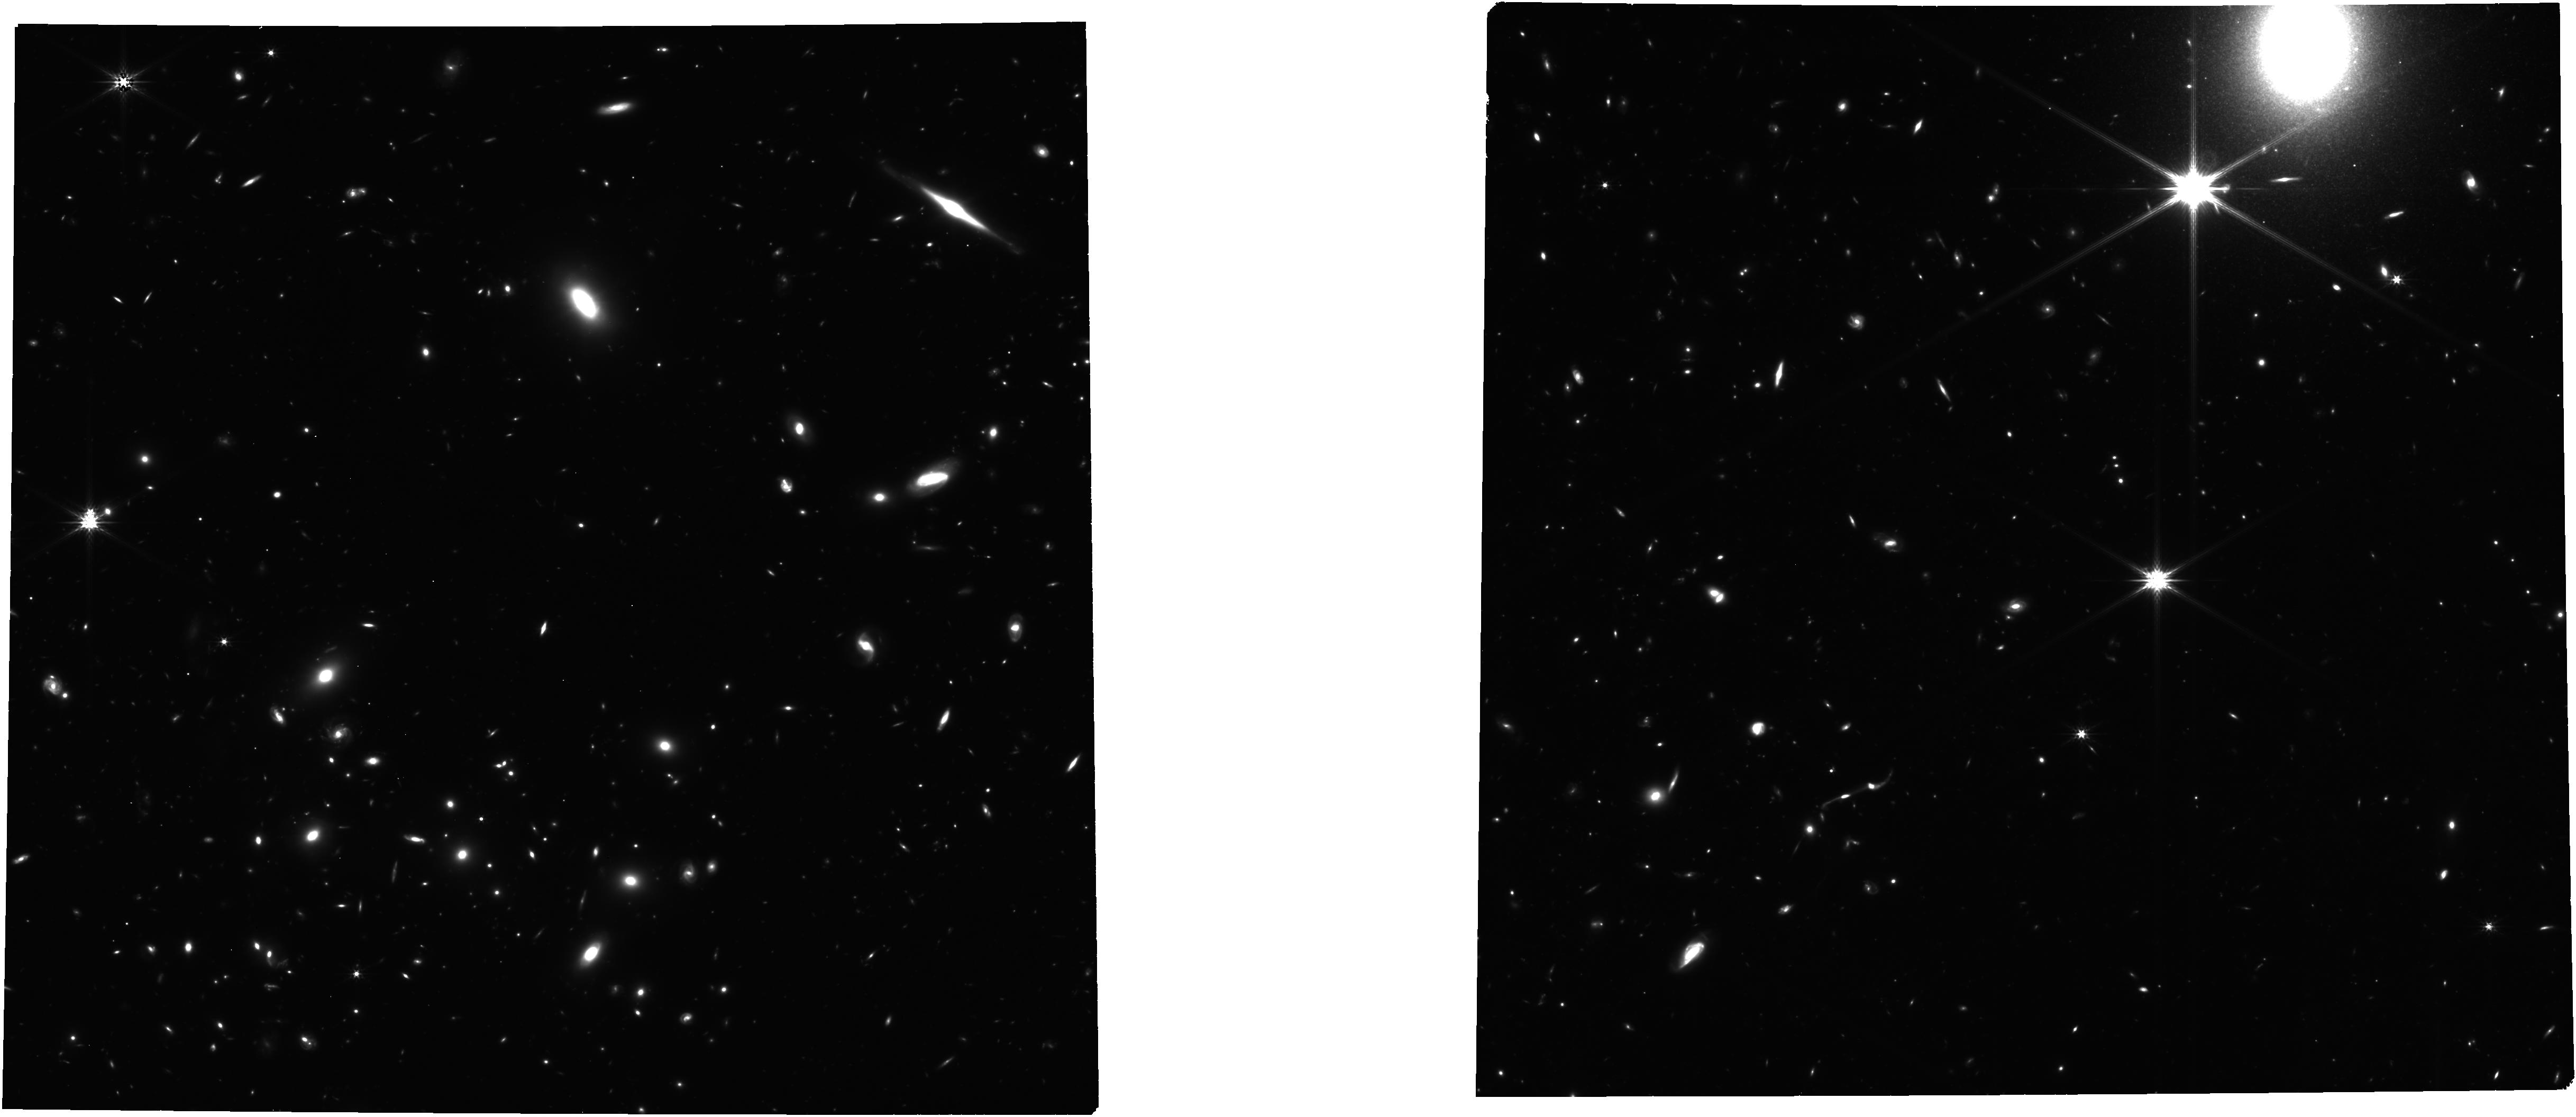
Target: BLUEJAY-MASTER-SOUTH. Instrument: NIRCAM. Filter: F277W. Exposure: 4.6 h. Observation ID: jw01810-o002_t002_nircam_clear-f277w

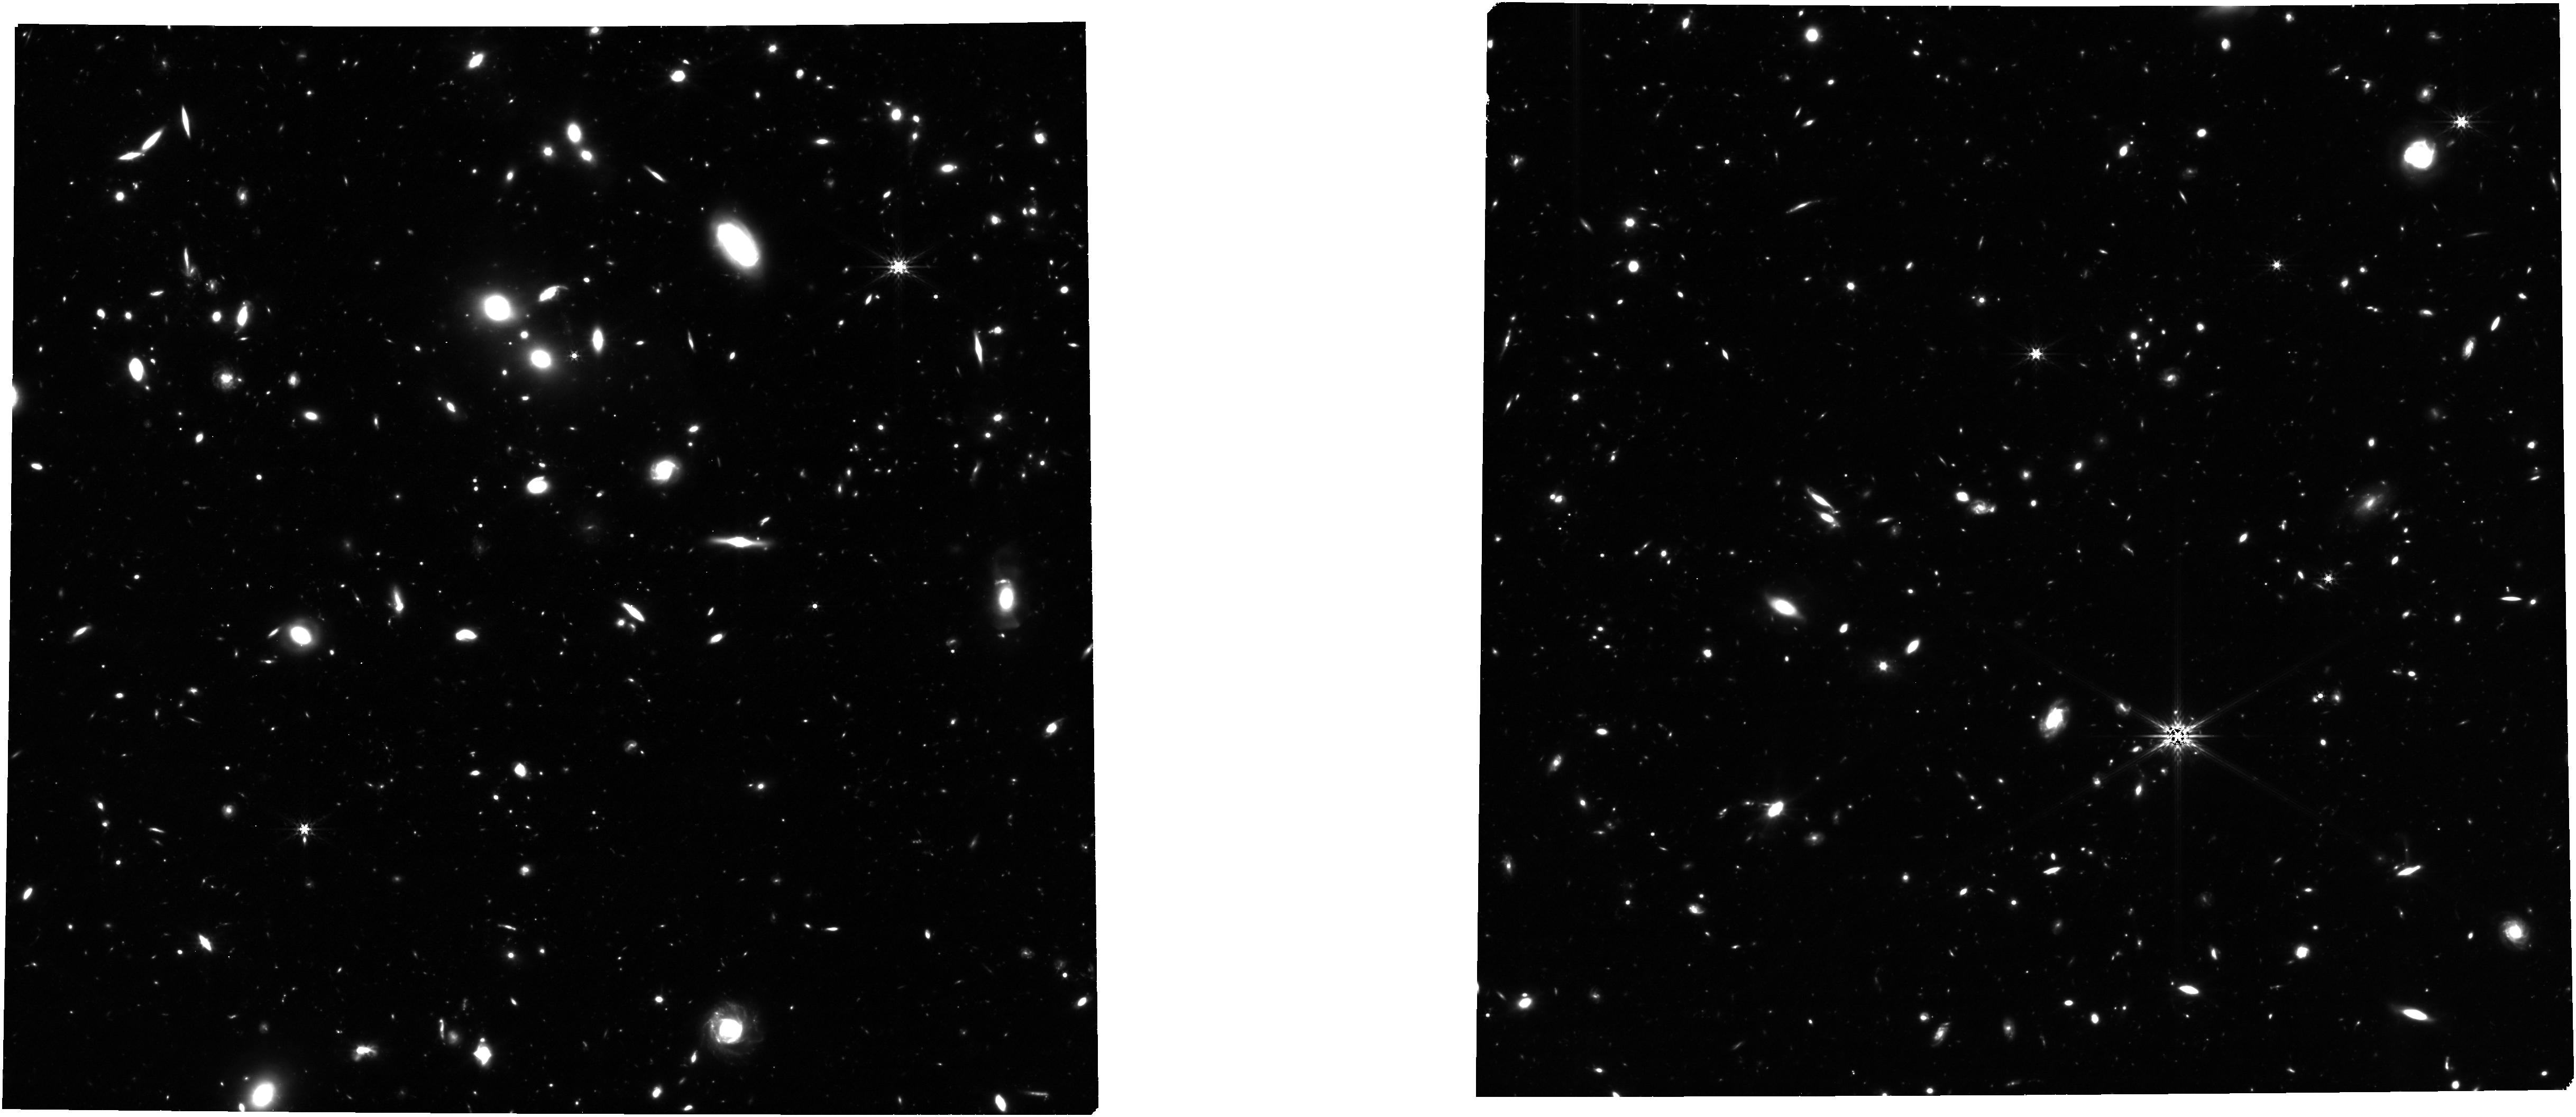
Target: BLUEJAY-MASTER-NORTH. Instrument: NIRCAM. Filter: F356W. Exposure: 6.1 h. Observation ID: jw01810-o001_t001_nircam_clear-f356w

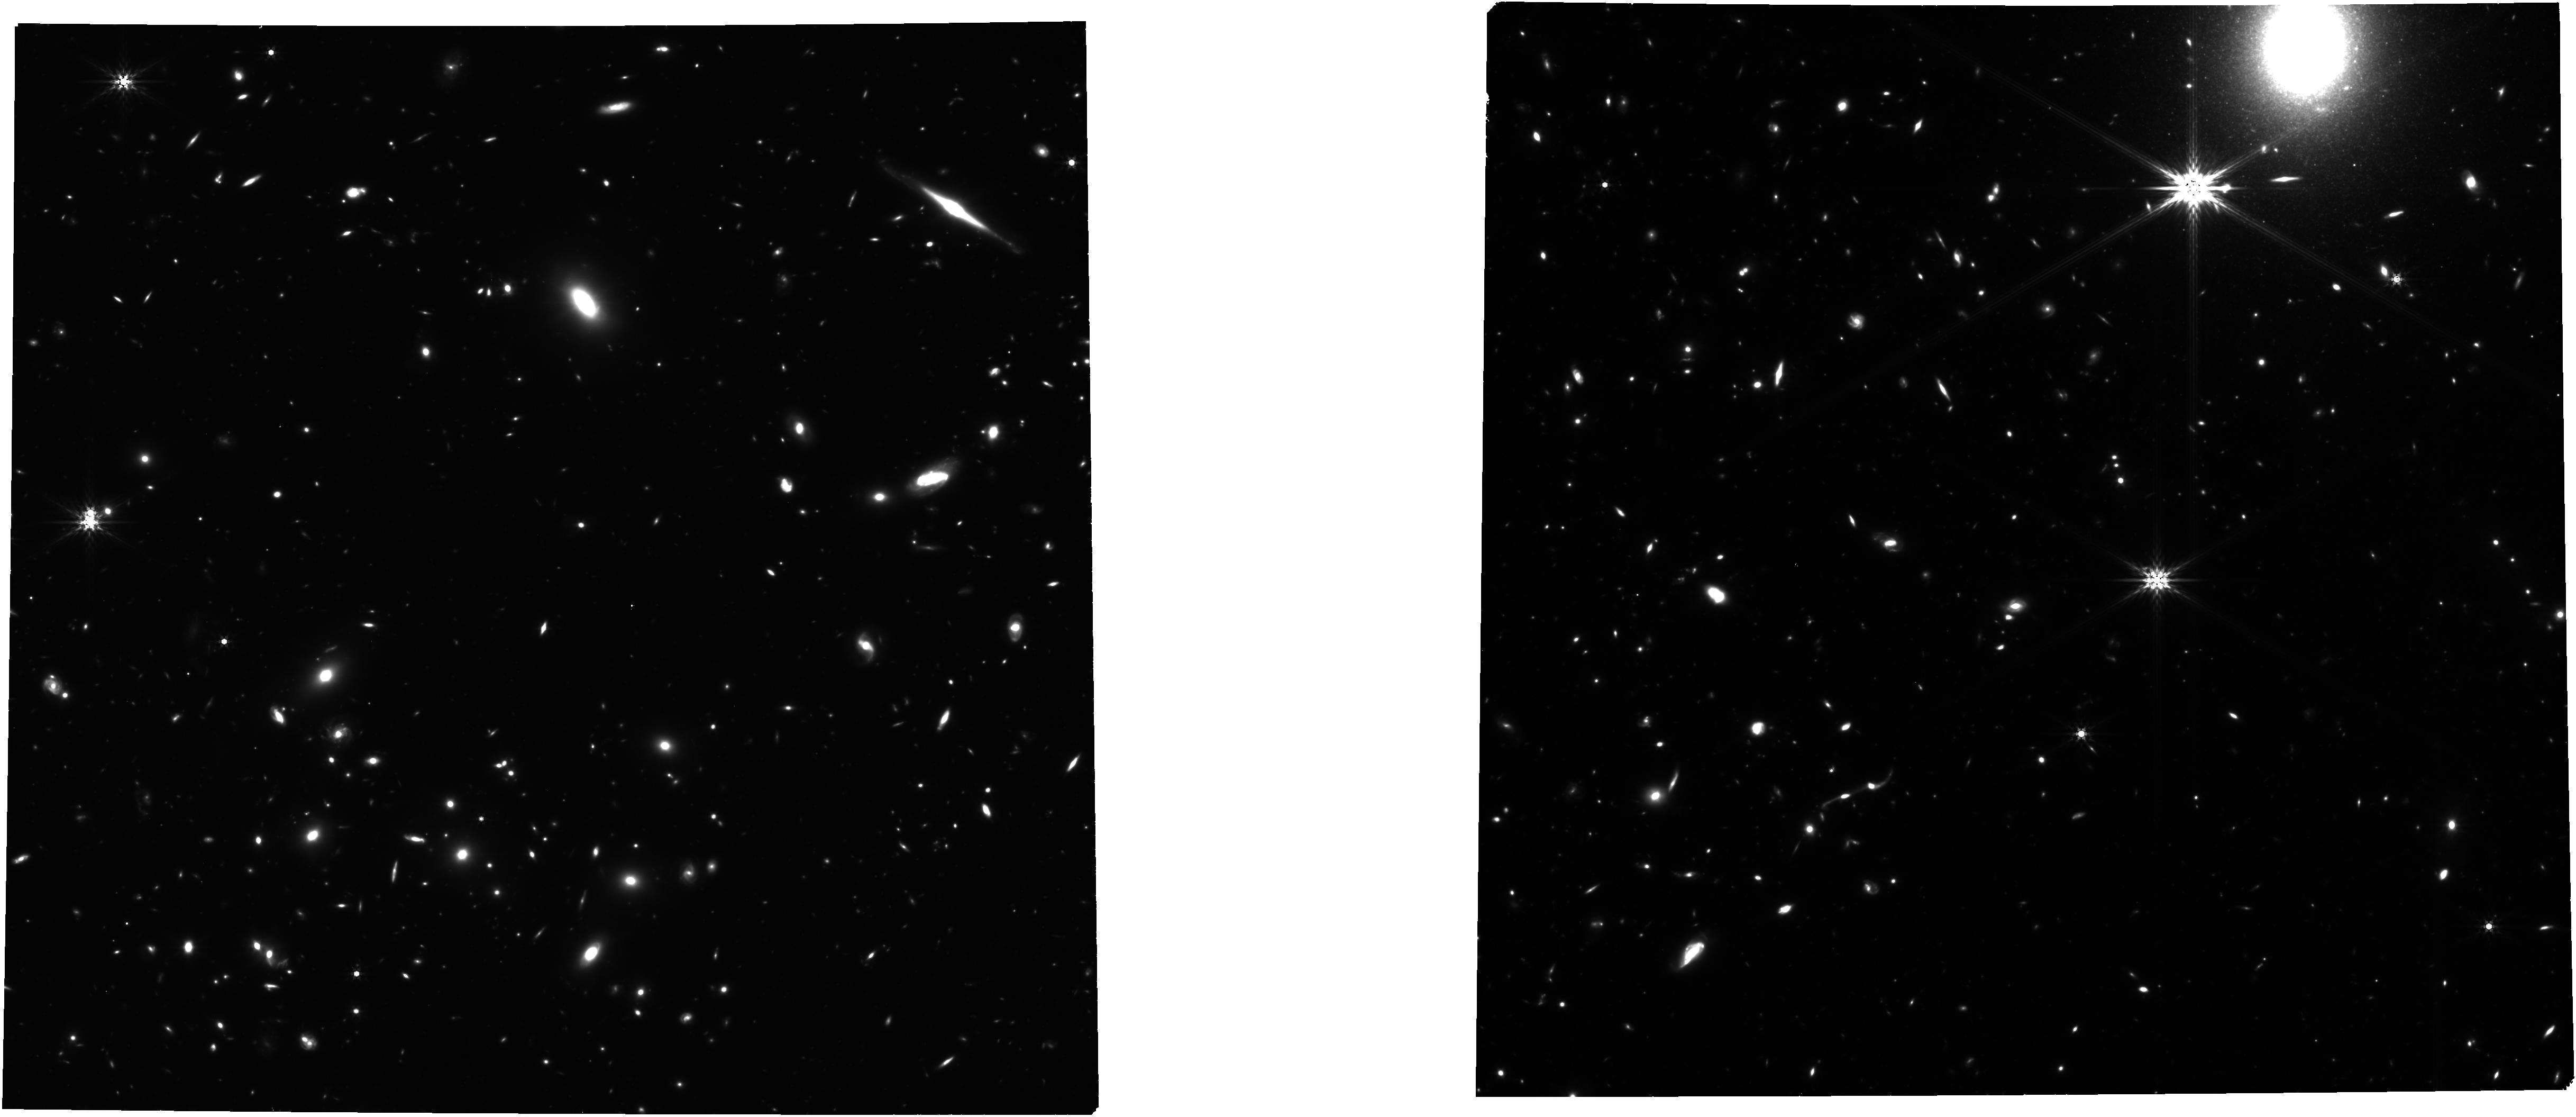
Target: BLUEJAY-MASTER-SOUTH. Instrument: NIRCAM. Filter: F444W. Exposure: 6.1 h. Observation ID: jw01810-o002_t002_nircam_clear-f444w

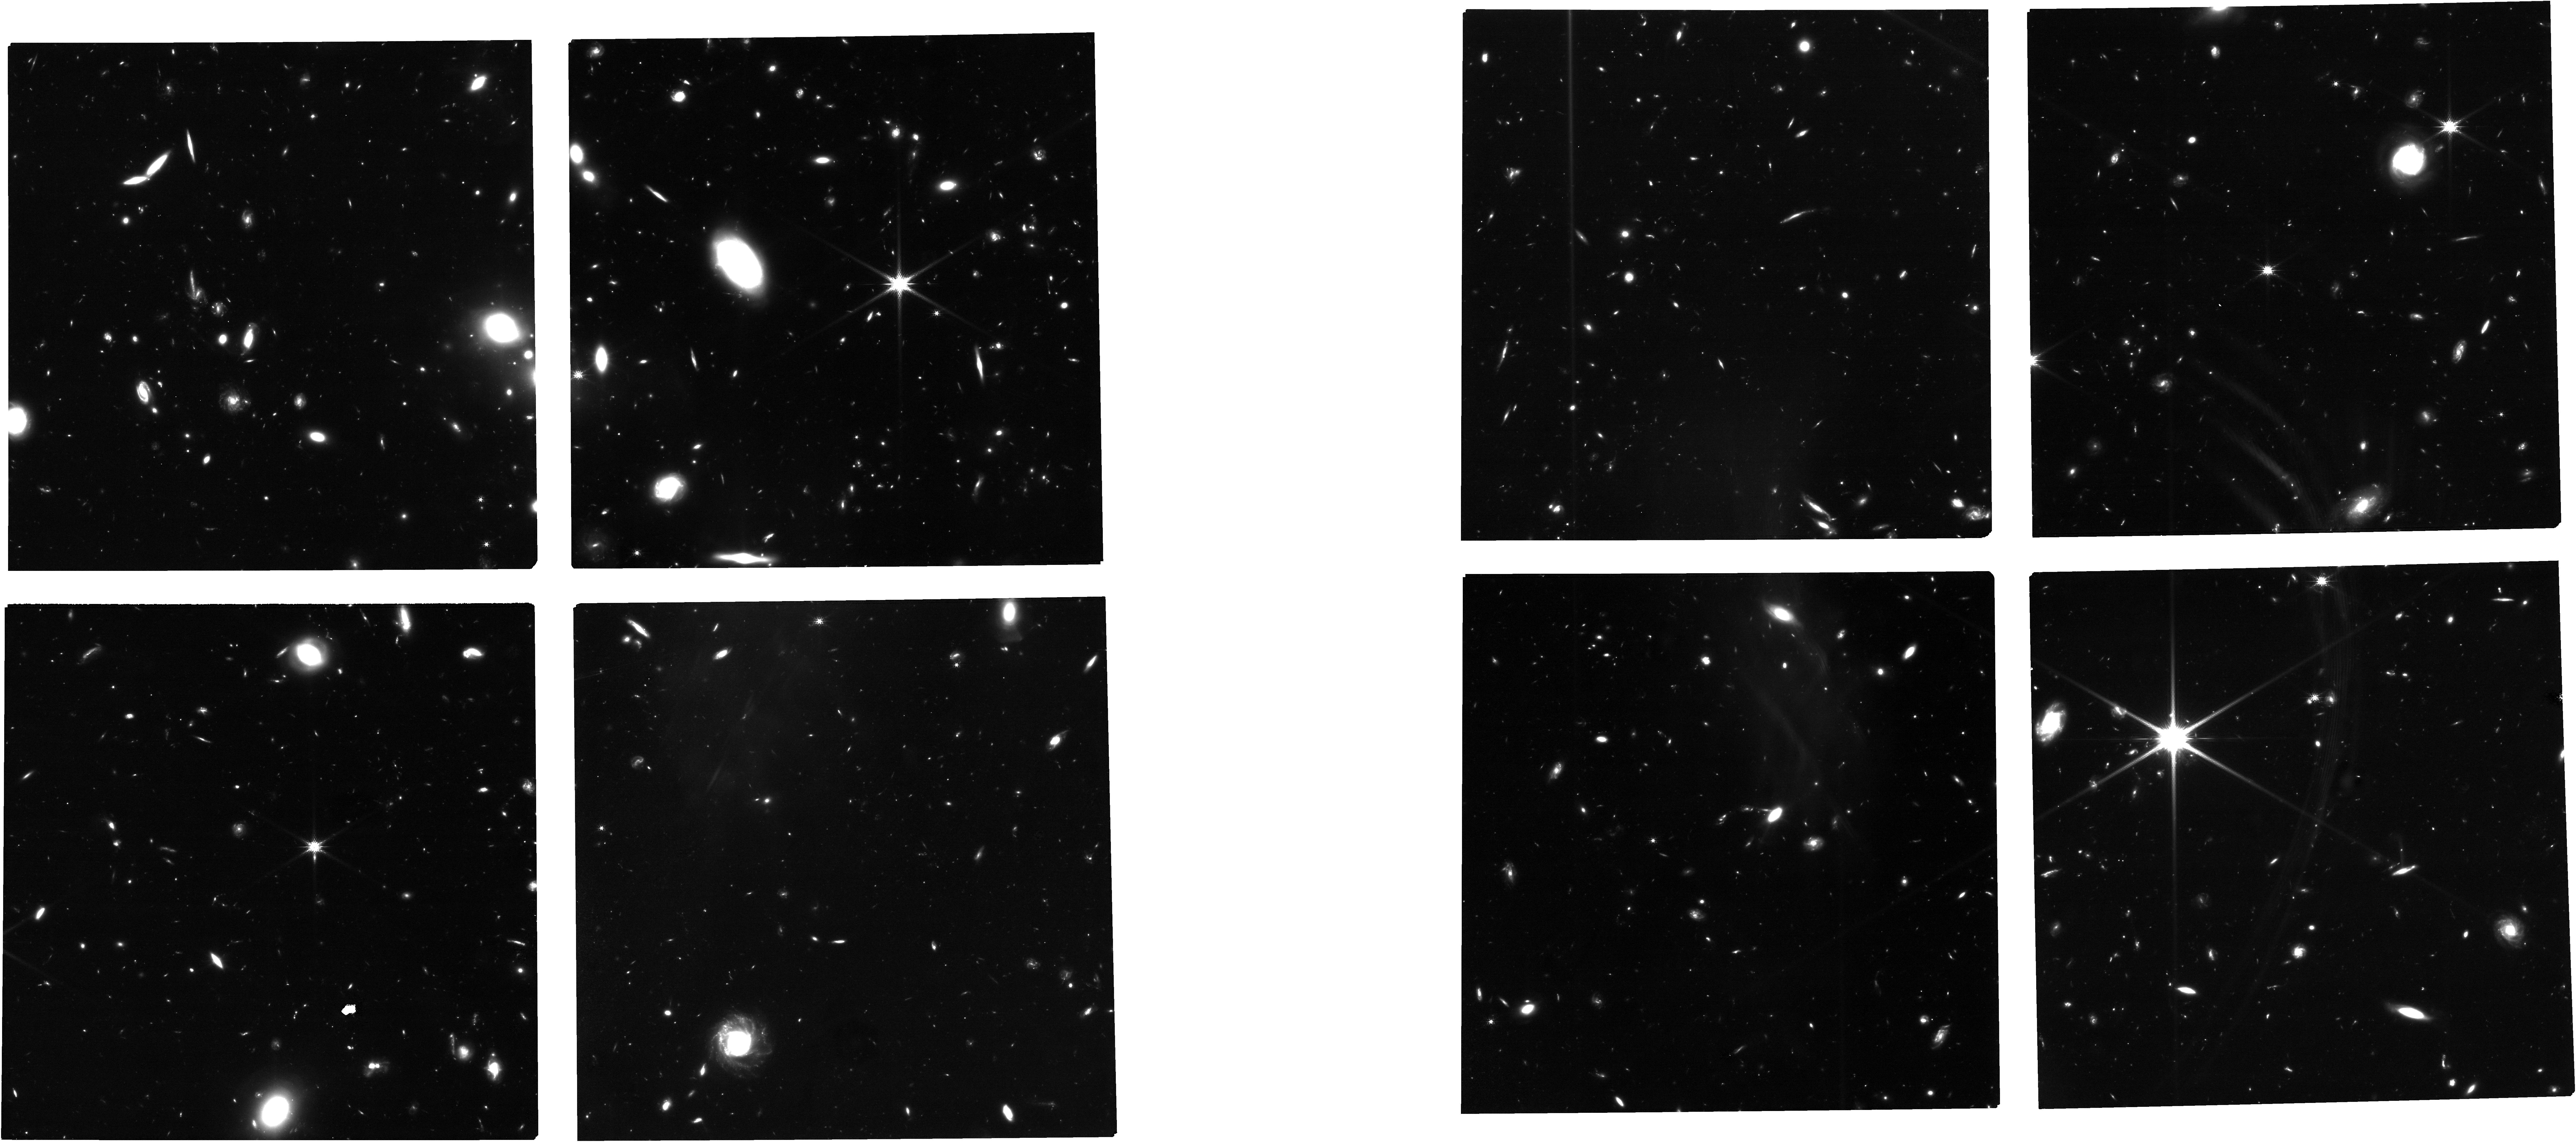
Target: BLUEJAY-MASTER-NORTH. Instrument: NIRCAM. Filter: F150W. Exposure: 6.1 h. Observation ID: jw01810-o001_t001_nircam_clear-f150w

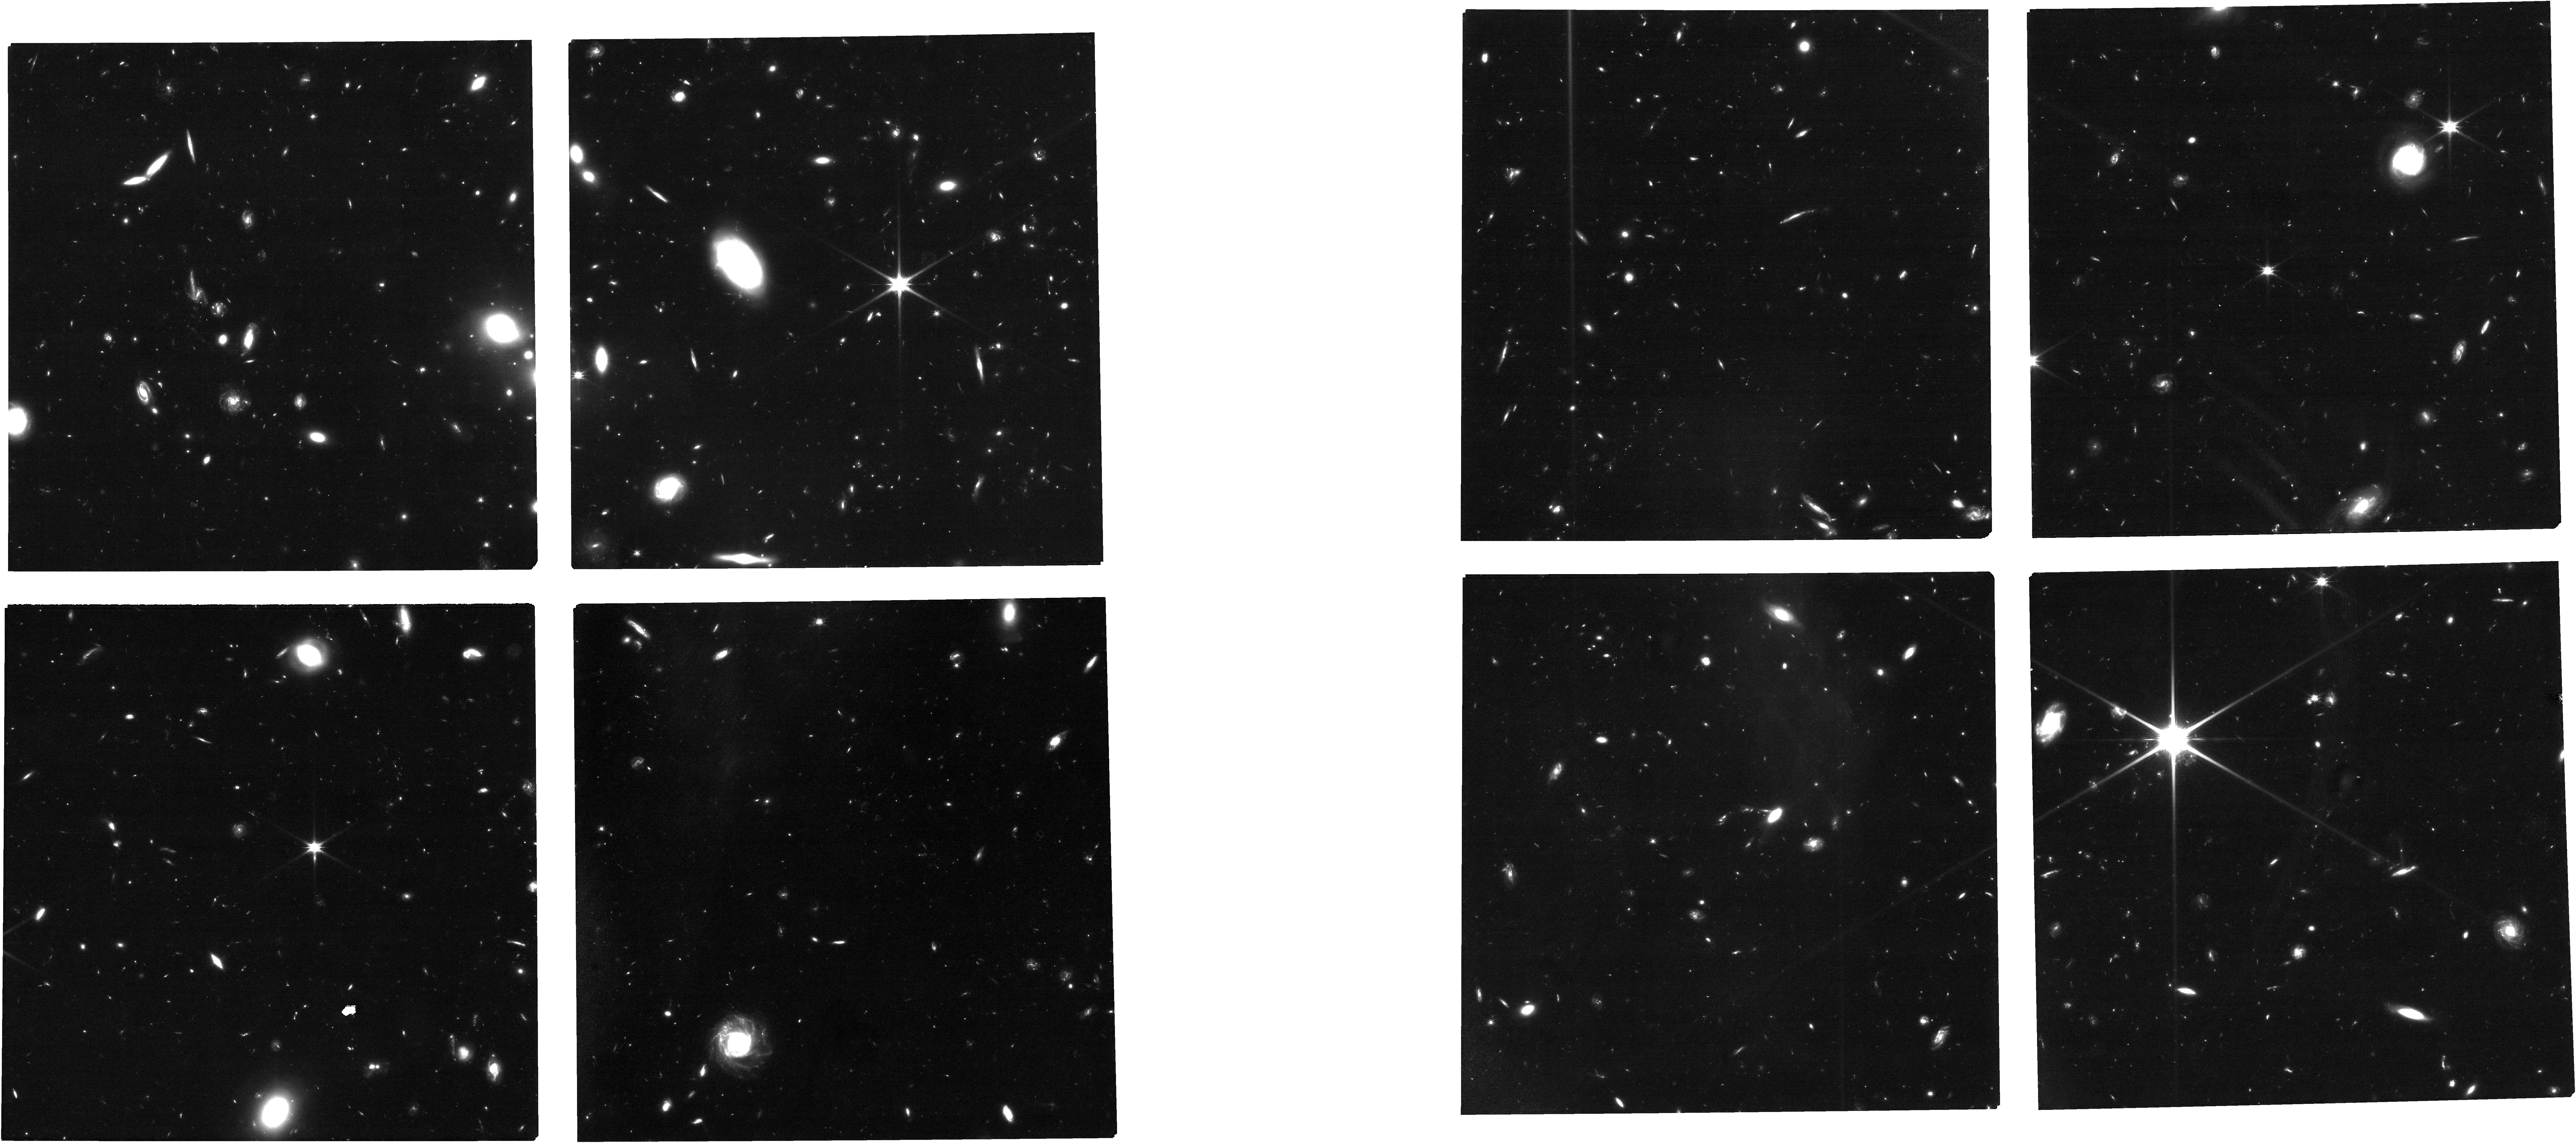
Target: BLUEJAY-MASTER-NORTH. Instrument: NIRCAM. Filter: F115W. Exposure: 3.1 h. Observation ID: jw01810-o001_t001_nircam_clear-f115w

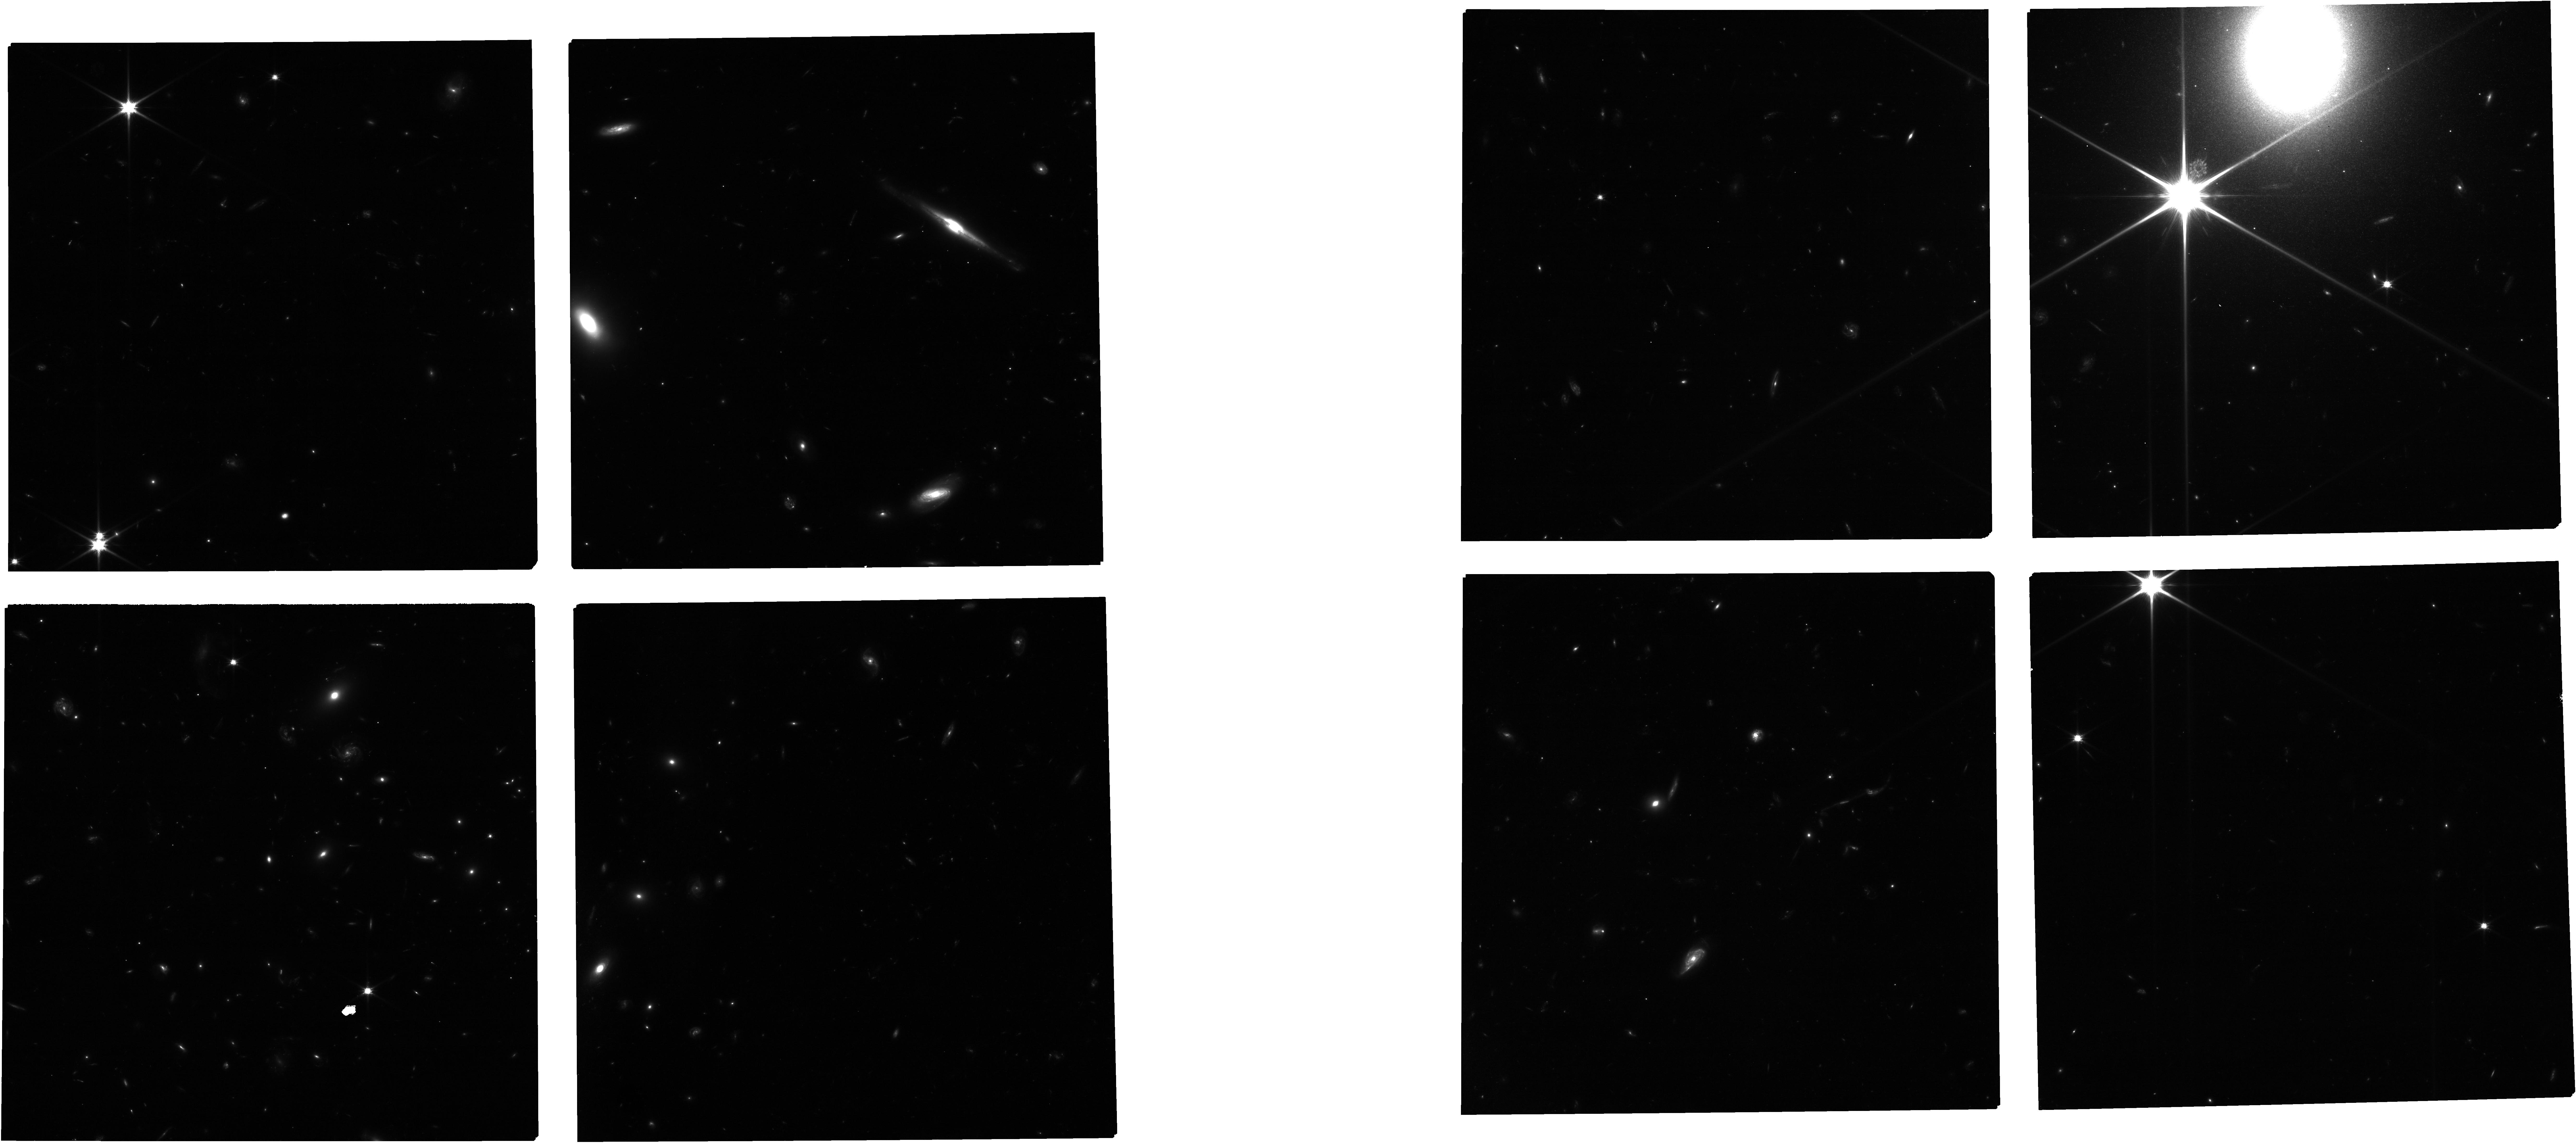
Target: BLUEJAY-MASTER-SOUTH. Instrument: NIRCAM. Filter: F090W. Exposure: 1.5 h. Observation ID: jw01810-o002_t002_nircam_clear-f090w

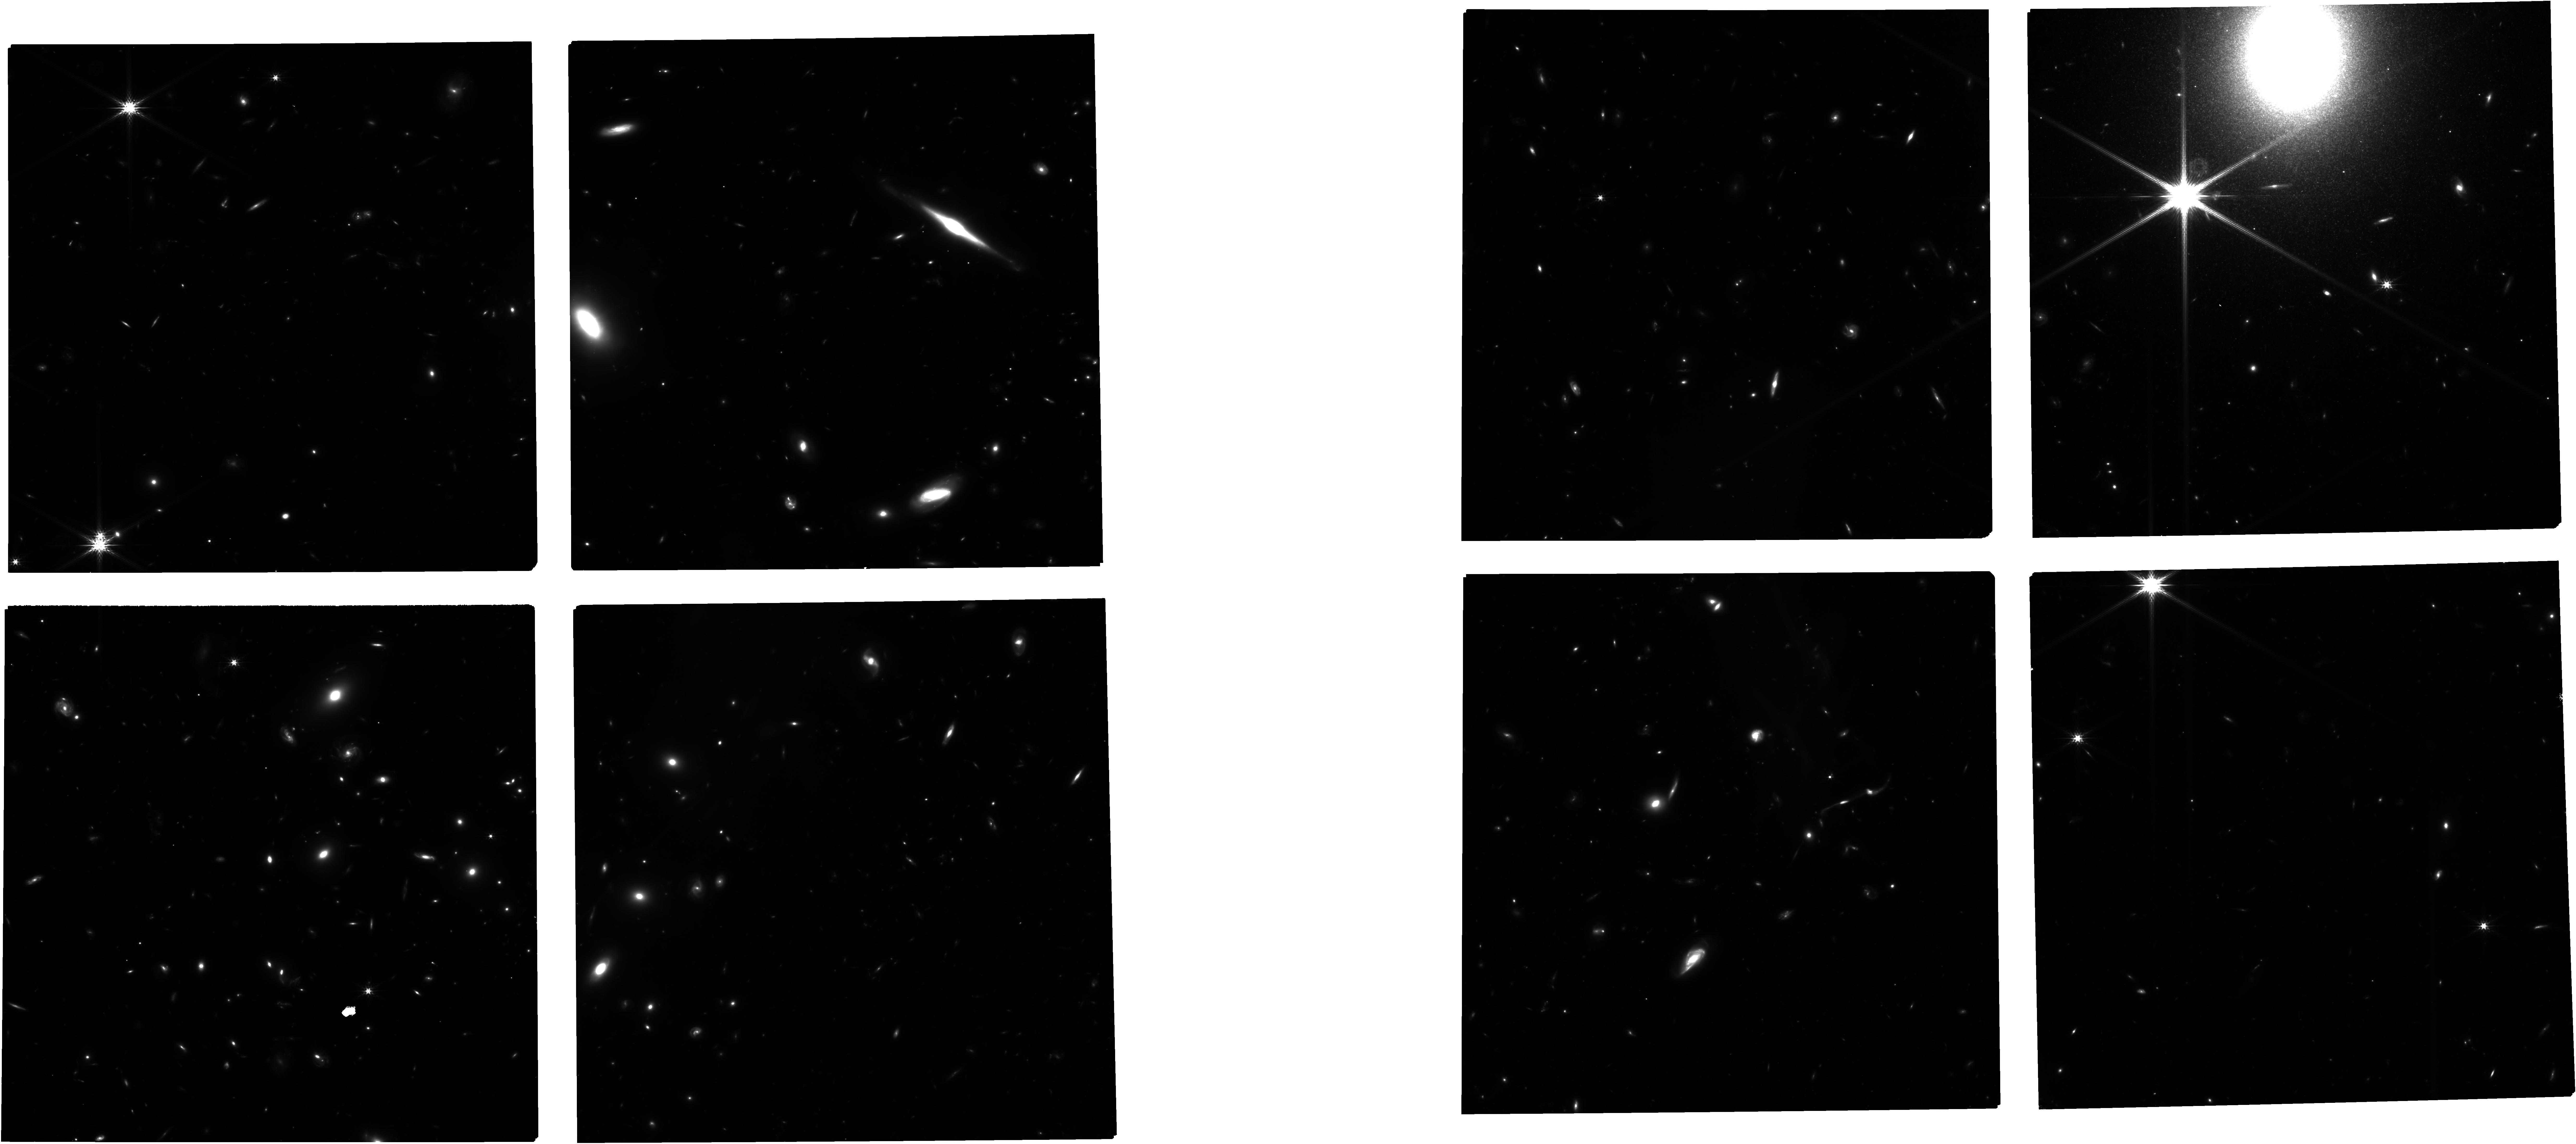
Target: BLUEJAY-MASTER-SOUTH. Instrument: NIRCAM. Filter: F200W. Exposure: 6.1 h. Observation ID: jw01810-o002_t002_nircam_clear-f200w

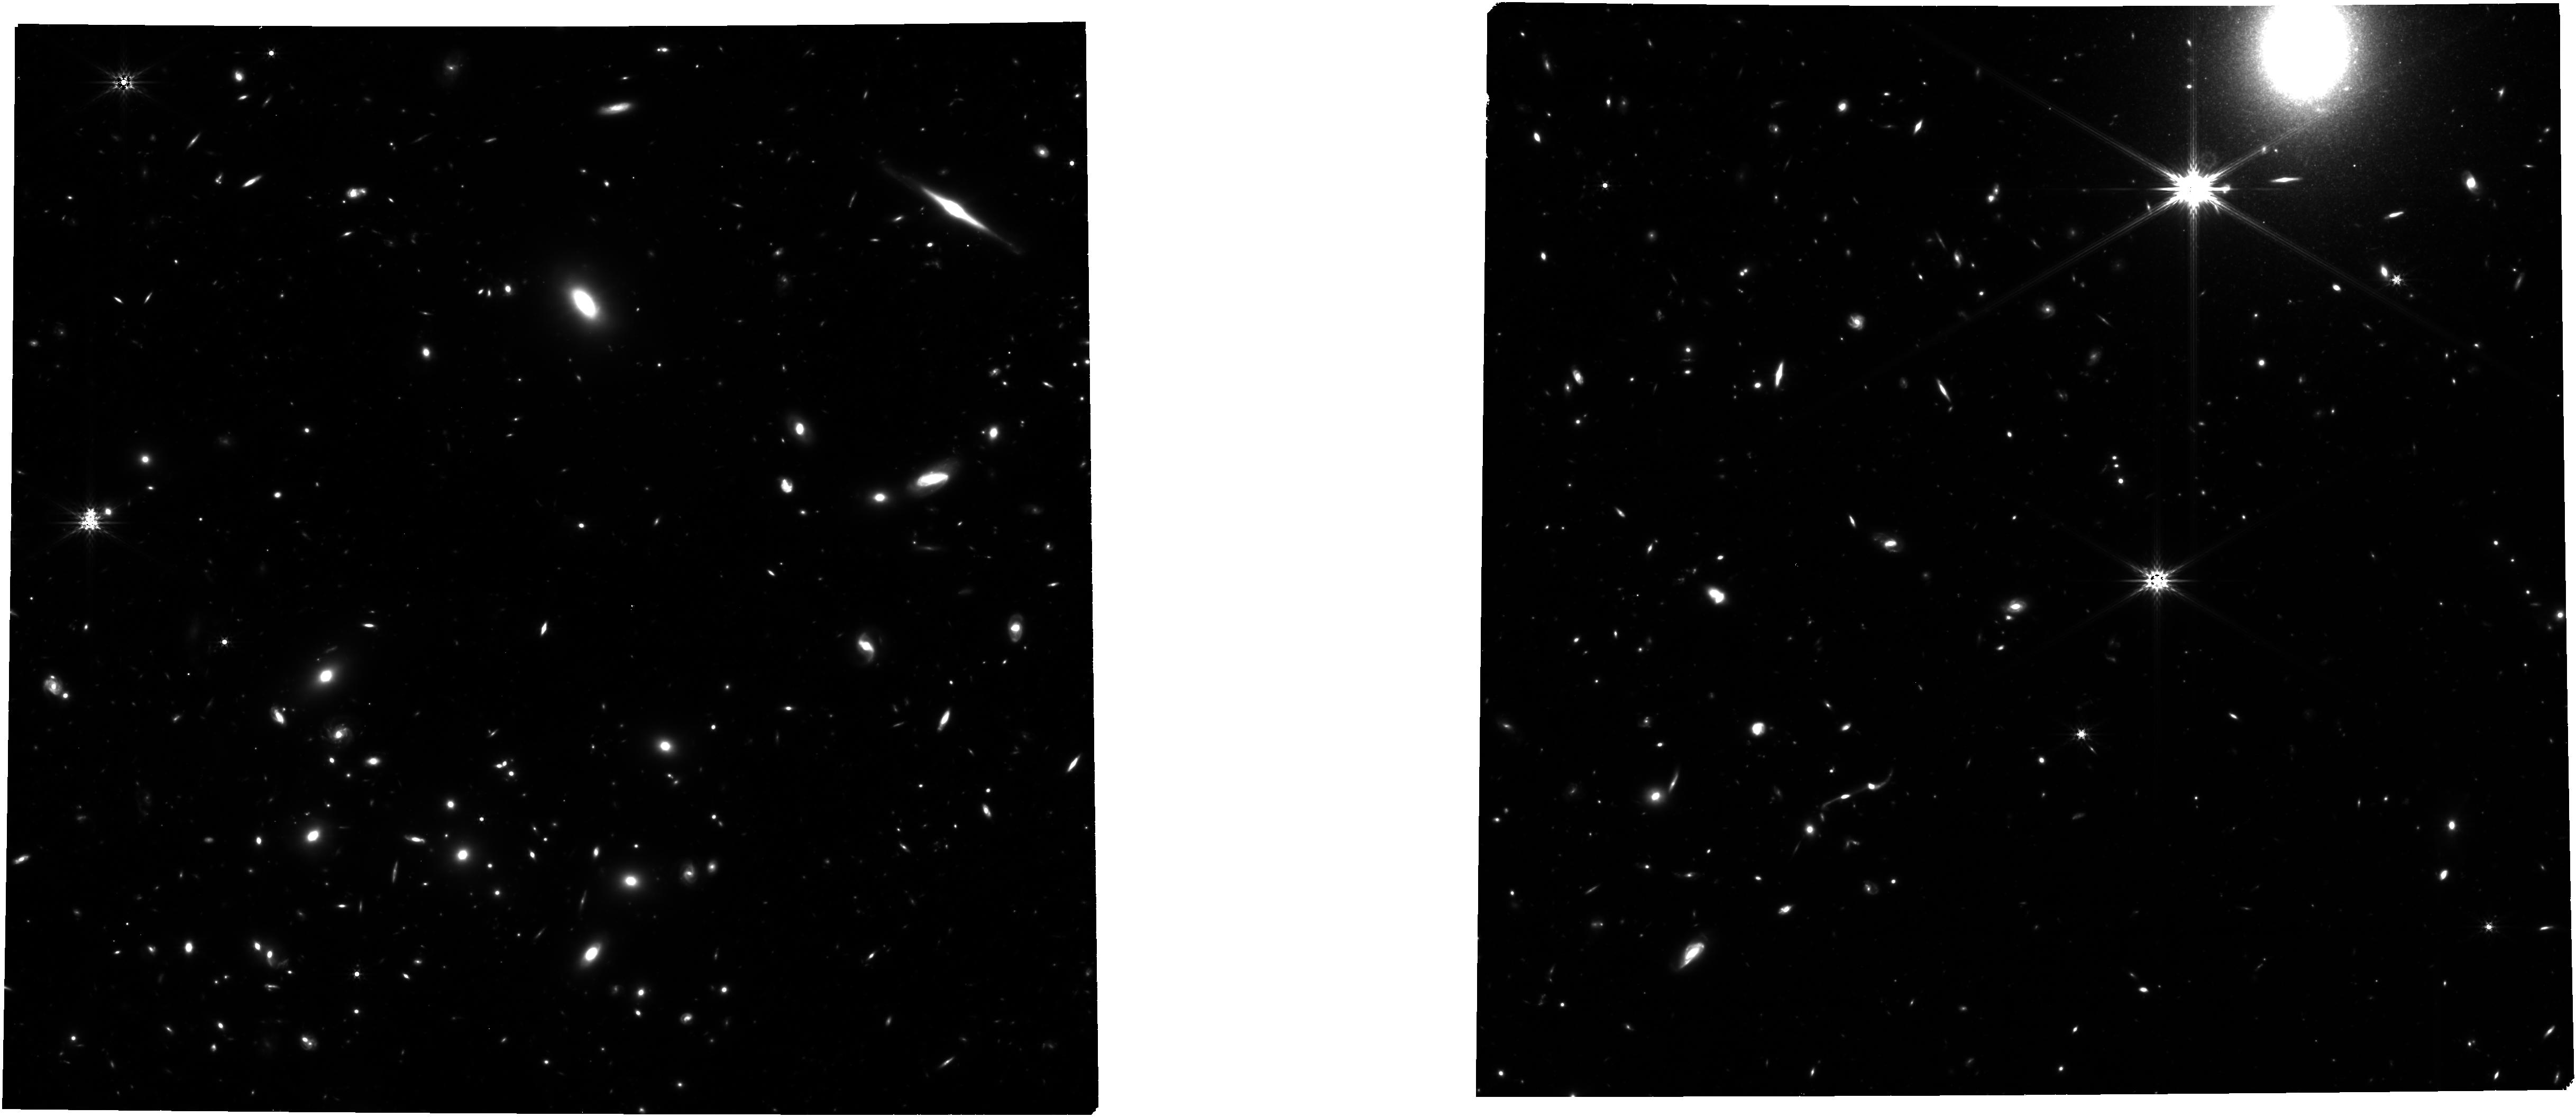
Target: BLUEJAY-MASTER-SOUTH. Instrument: NIRCAM. Filter: F356W. Exposure: 6.1 h. Observation ID: jw01810-o002_t002_nircam_clear-f356w

The Stellar and Gas Content of Galaxies at Cosmic Noon (PI: Belli, Sirio)

The properties of galaxies in the local universe are substantially different from those measured at the peak of the cosmic star formation history, around z~2. Key questions about this evolution are still open: what physical mechanism is responsible for quenching star formation in massive galaxies? And what drives the observed evolution of the ionized gas emission? Using multi-object spectroscopy with NIRSpec, we aim to build a reference sample for the most important epoch of galaxy formation, by targeting about 150 galaxies with a uniform distribution in stellar mass (9 < log M/Msun < 11.5) and redshift (1.7 < z < 3.5). This program will transform our understanding of both the stellar populations and the ionized gas in high-redshift galaxies thanks to the broad wavelength range, low background, and low read-out noise offered by NIRSpec. Our representative sample will provide the first census of star formation histories and metal abundances for individual massive galaxies and, together with a suite of zoom-in simulations specifically designed to match these observations, will allow us to conclusively answer long-standing questions about the nature of galaxy quenching. We will additionally characterize the interstellar medium of high-redshift galaxies by measuring the complete suite of rest-frame optical emission lines, including many that are not accessible from the ground. By connecting the properties of the ionized gas to those of the stars measured in the same galaxy population, we will finally be able to build a consistent picture of how galaxies evolved over the last 10 Gyr.